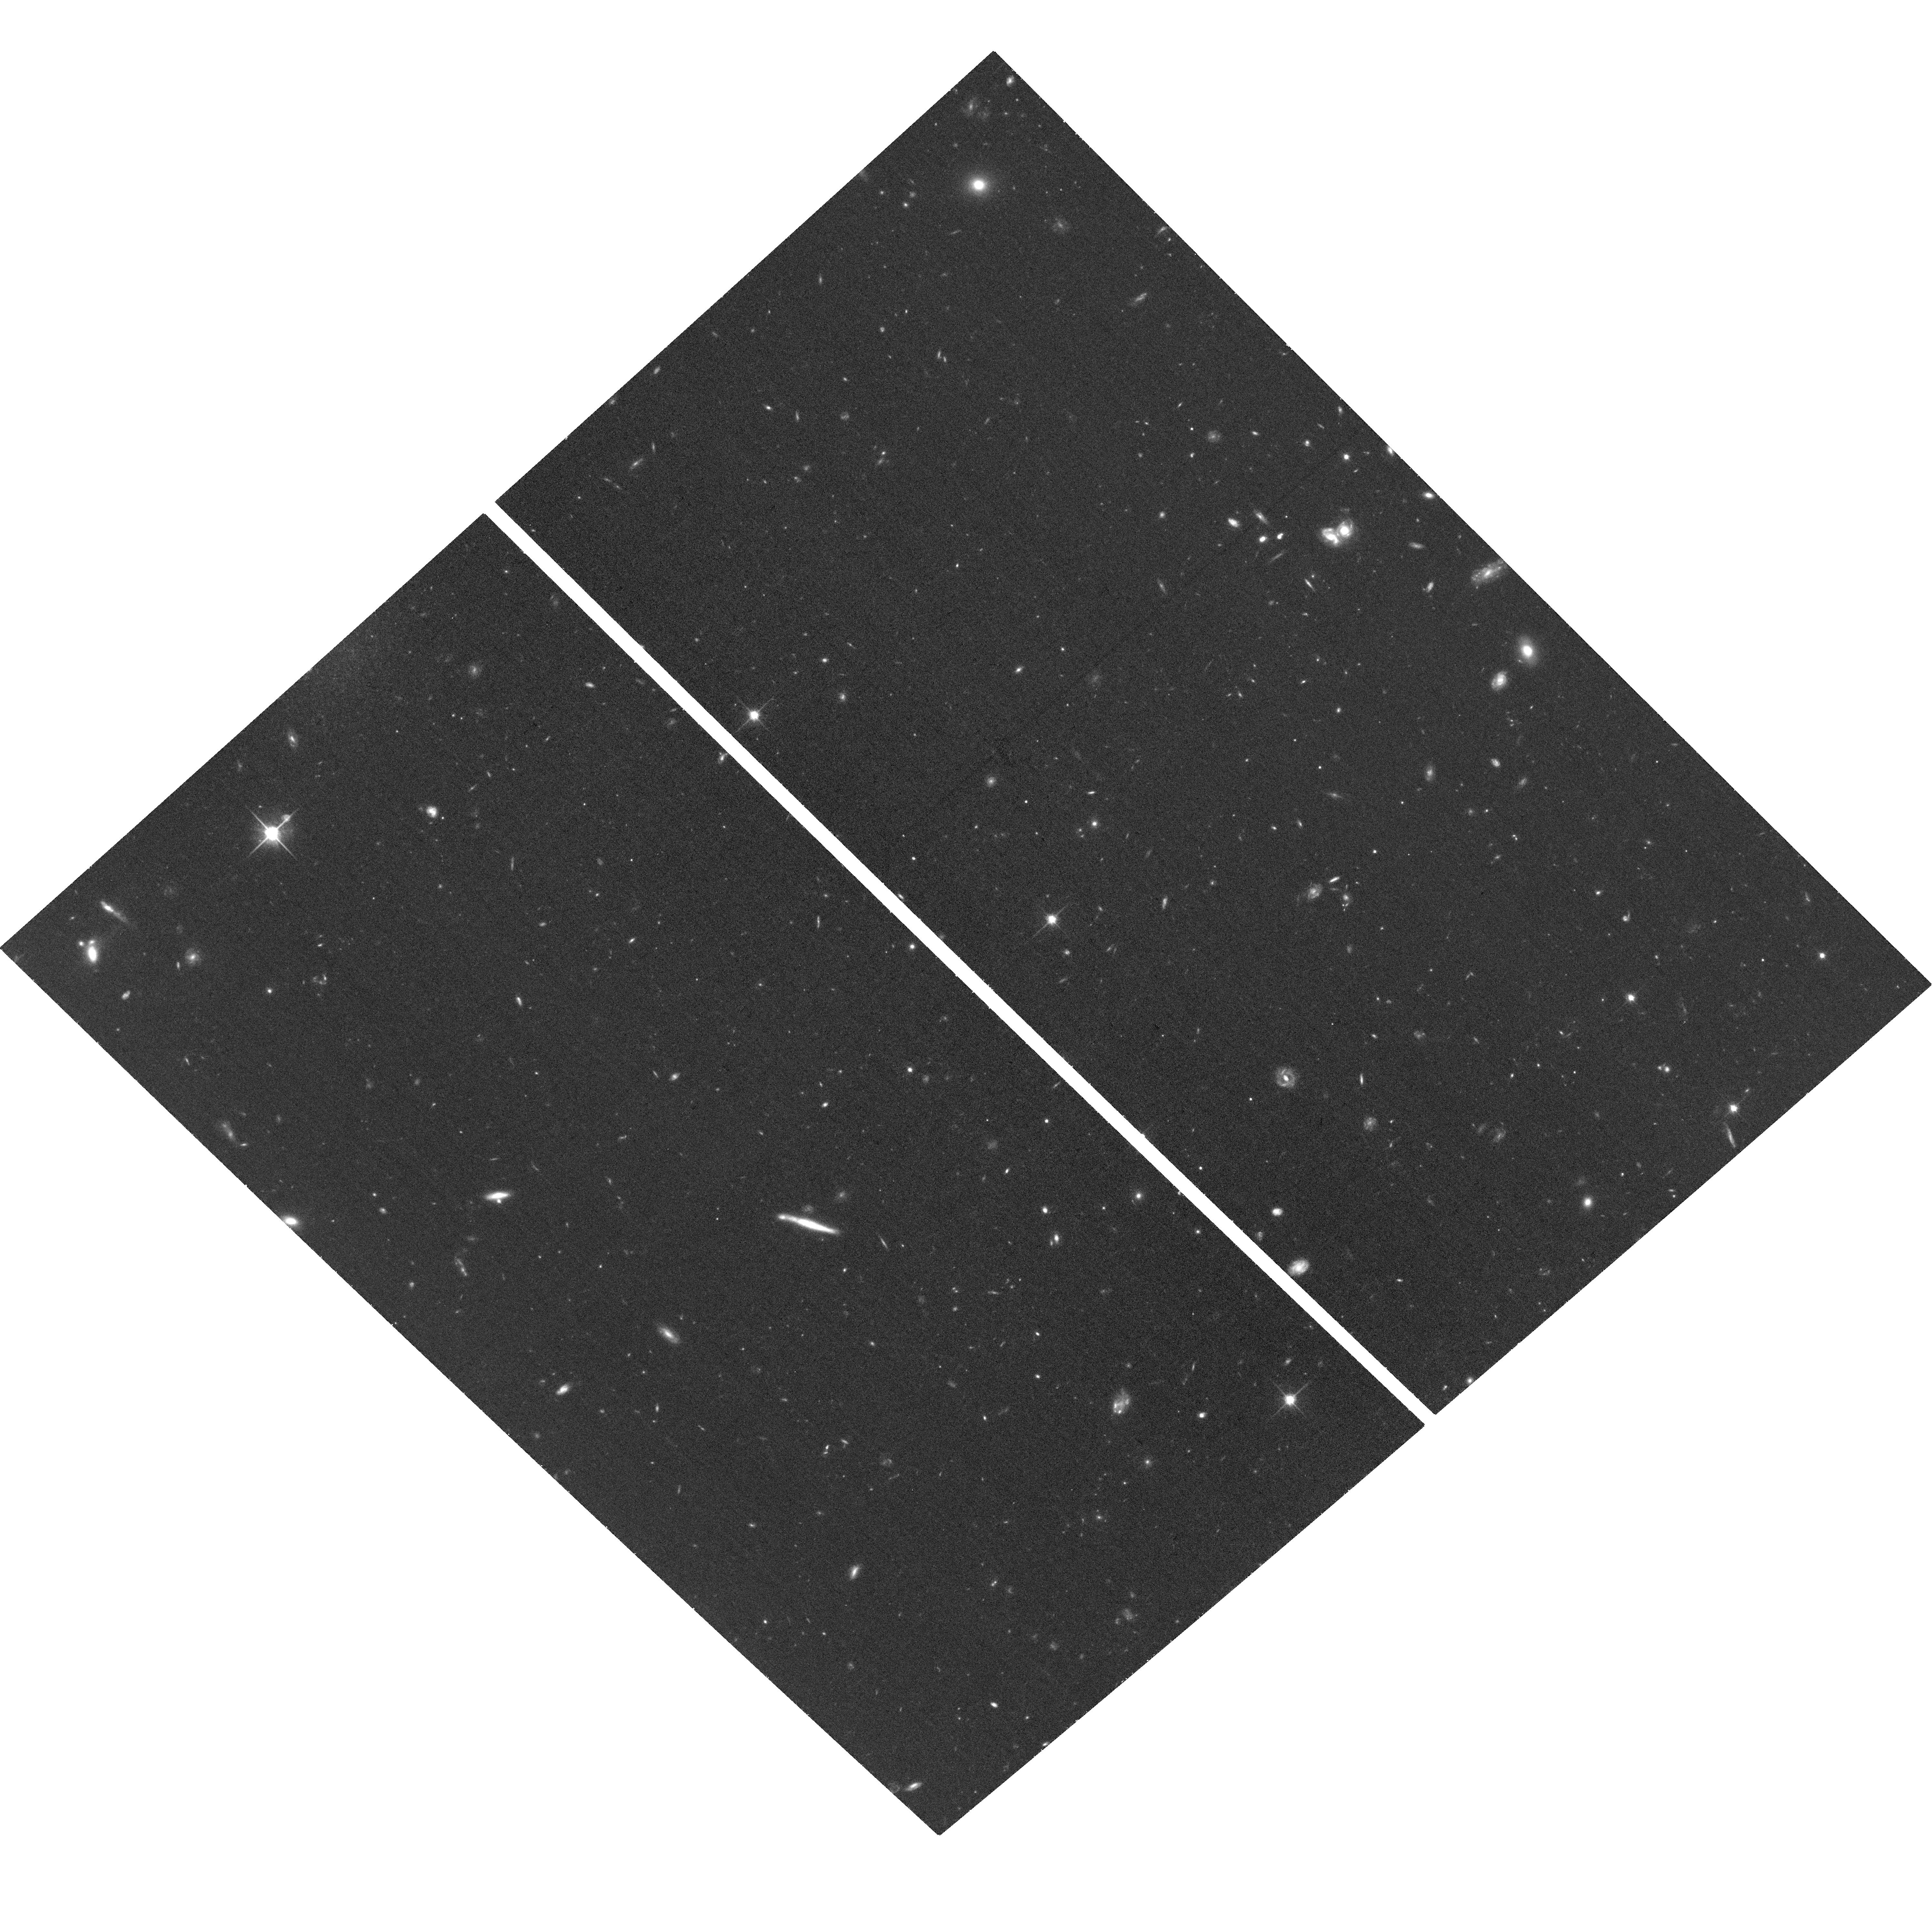
Target: W2M1242+0440. Instrument: ACS/WFC. Filter: F814W. Exposure: 36 min. Observation ID: hst_14706_13_acs_wfc_f814w_jd5k13

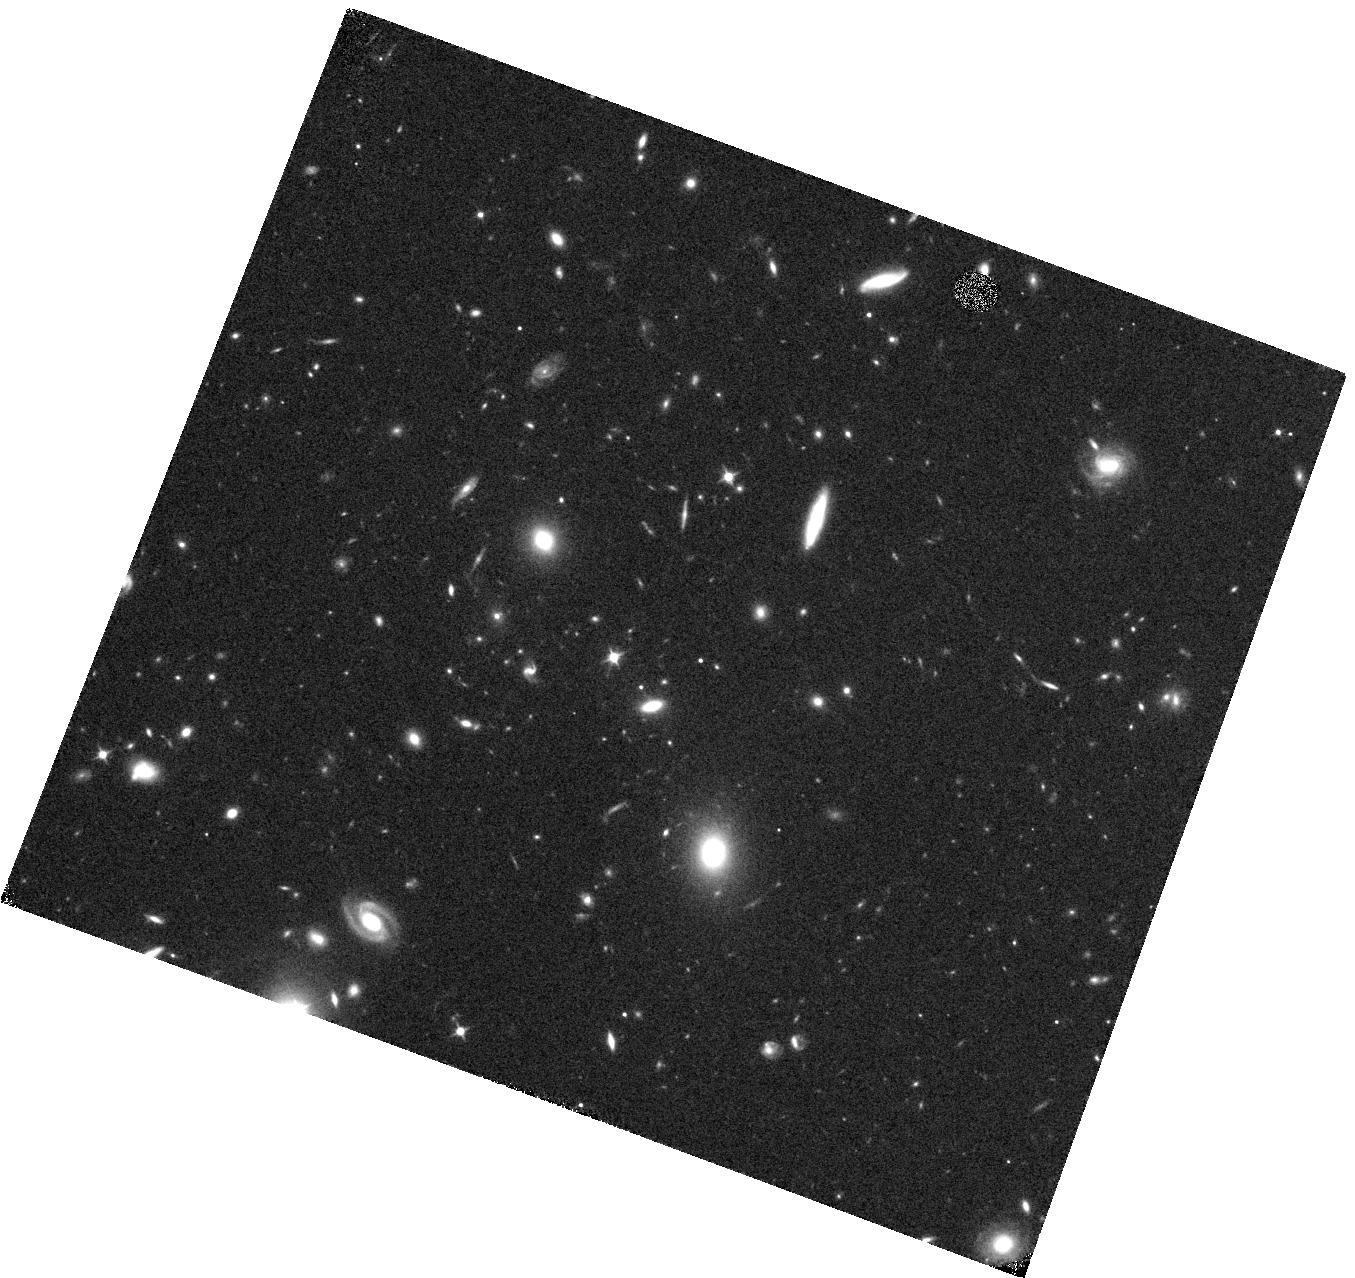
Target: W2M1252+0715. Instrument: WFC3/IR. Filter: F105W. Exposure: 15 min. Observation ID: hst_14706_07_wfc3_ir_f105w_id5k07

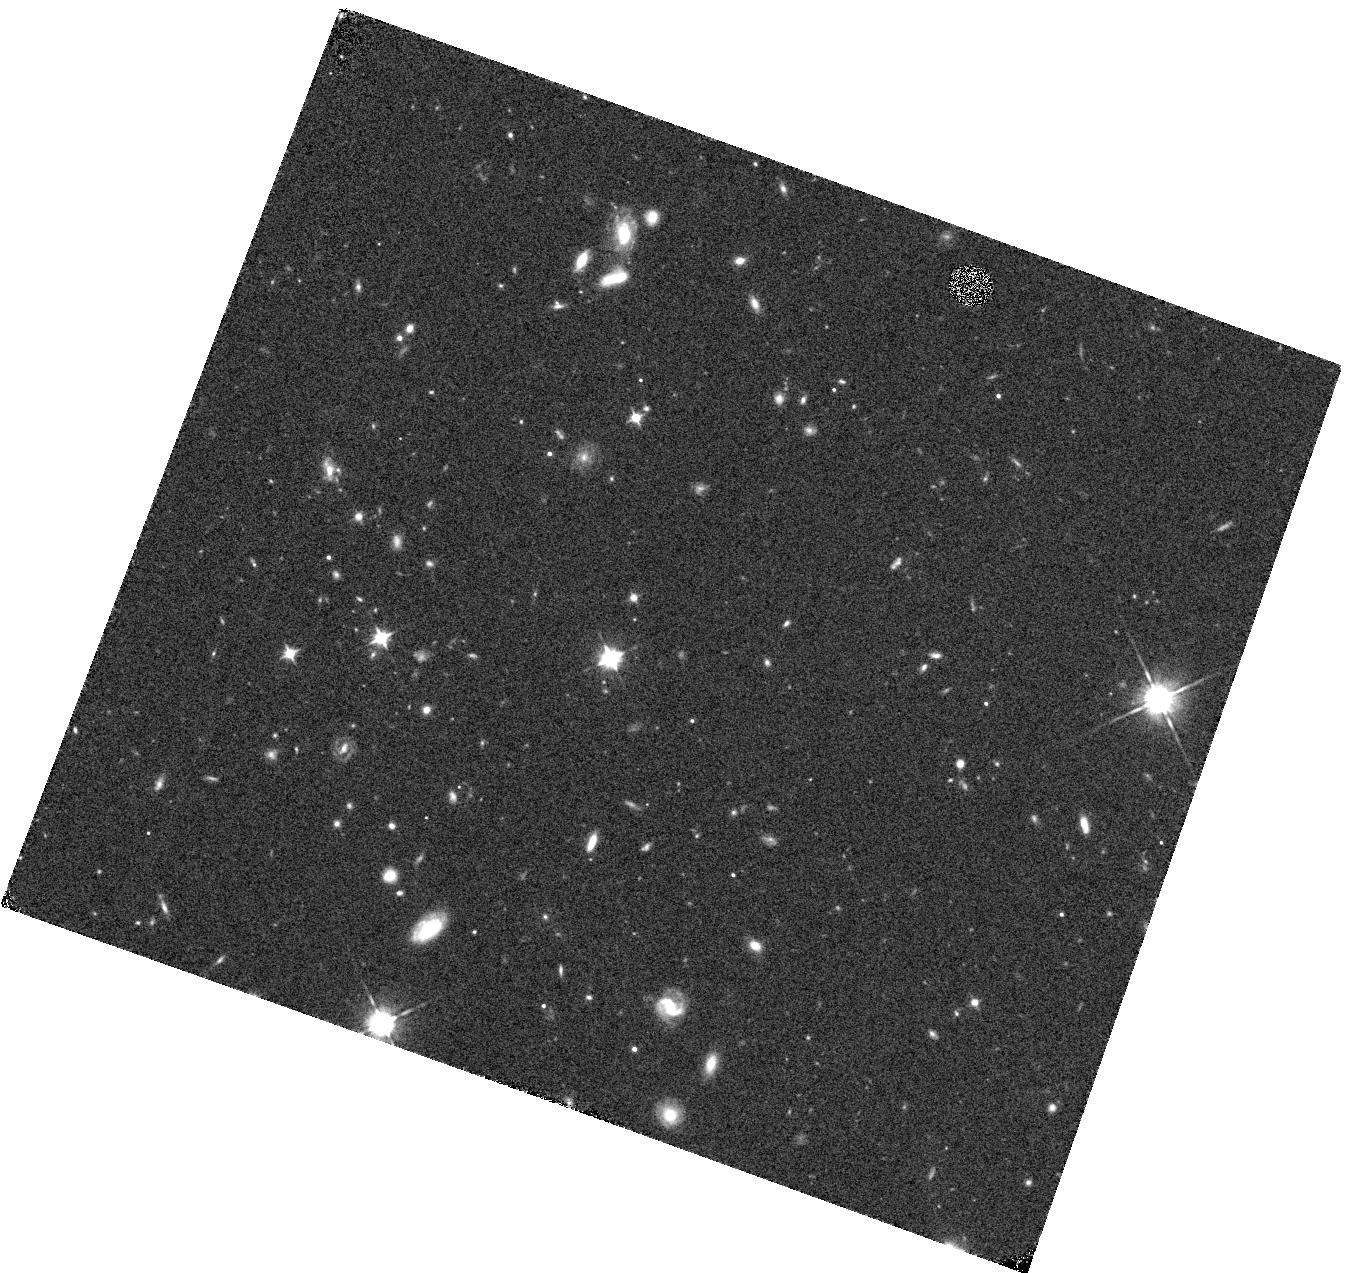
Target: W2M1220+1126. Instrument: WFC3/IR. Filter: F105W. Exposure: 13 min. Observation ID: hst_14706_09_wfc3_ir_f105w_id5k09

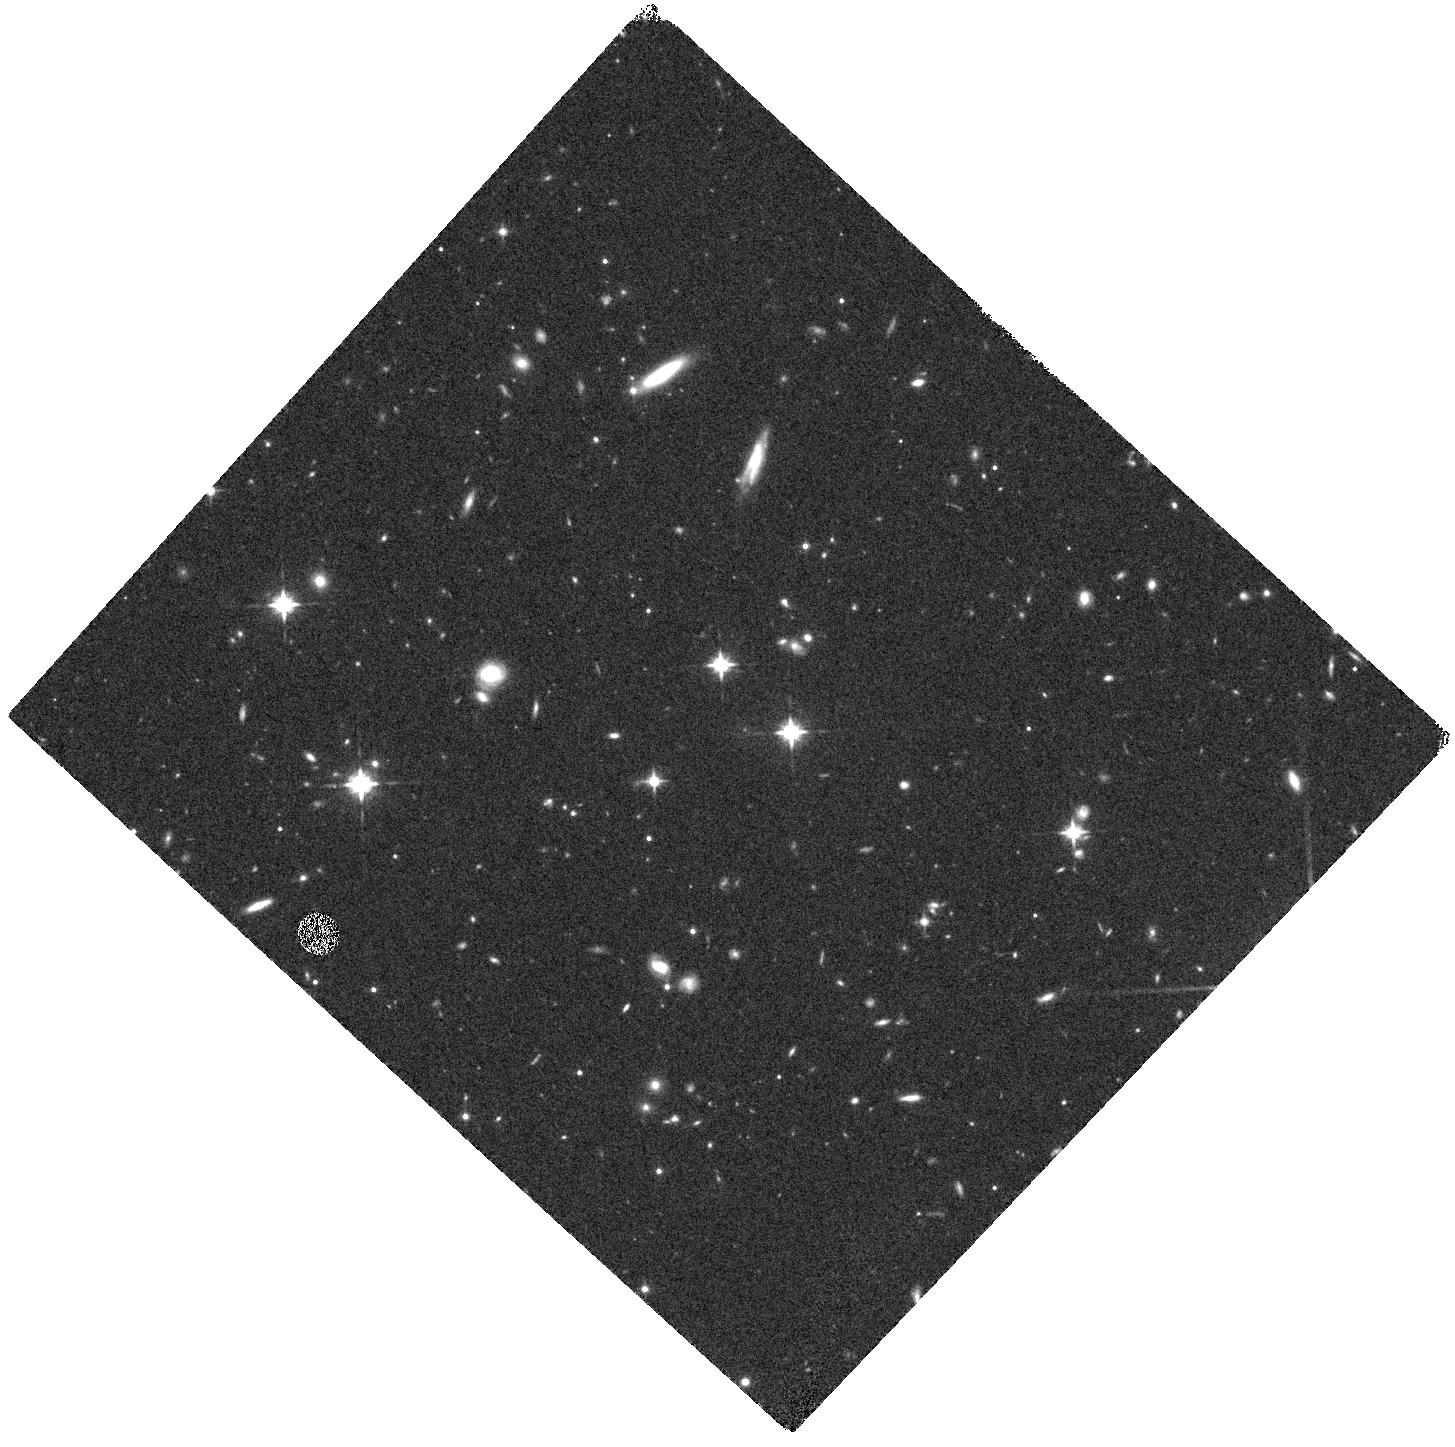
Target: W2M1542+1259. Instrument: WFC3/IR. Filter: F125W. Exposure: 15 min. Observation ID: hst_14706_01_wfc3_ir_f125w_id5k01

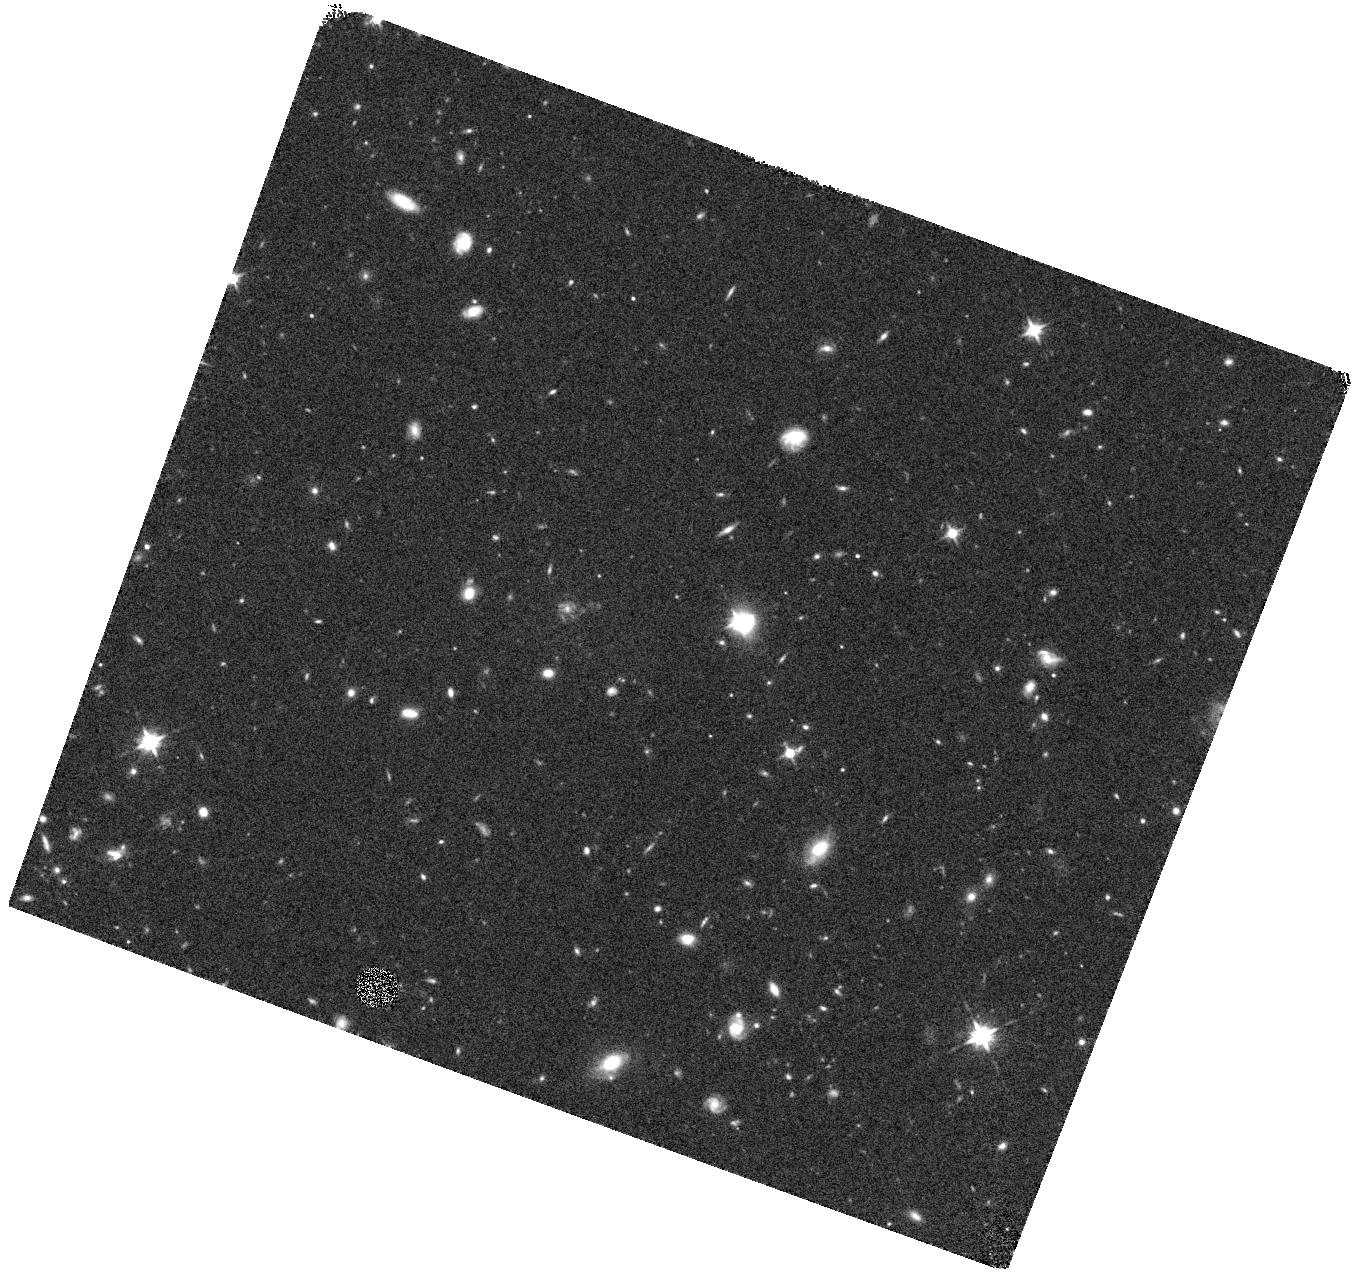
Target: W2M1042+1641. Instrument: WFC3/IR. Filter: F125W. Exposure: 15 min. Observation ID: hst_14706_04_wfc3_ir_f125w_id5k04

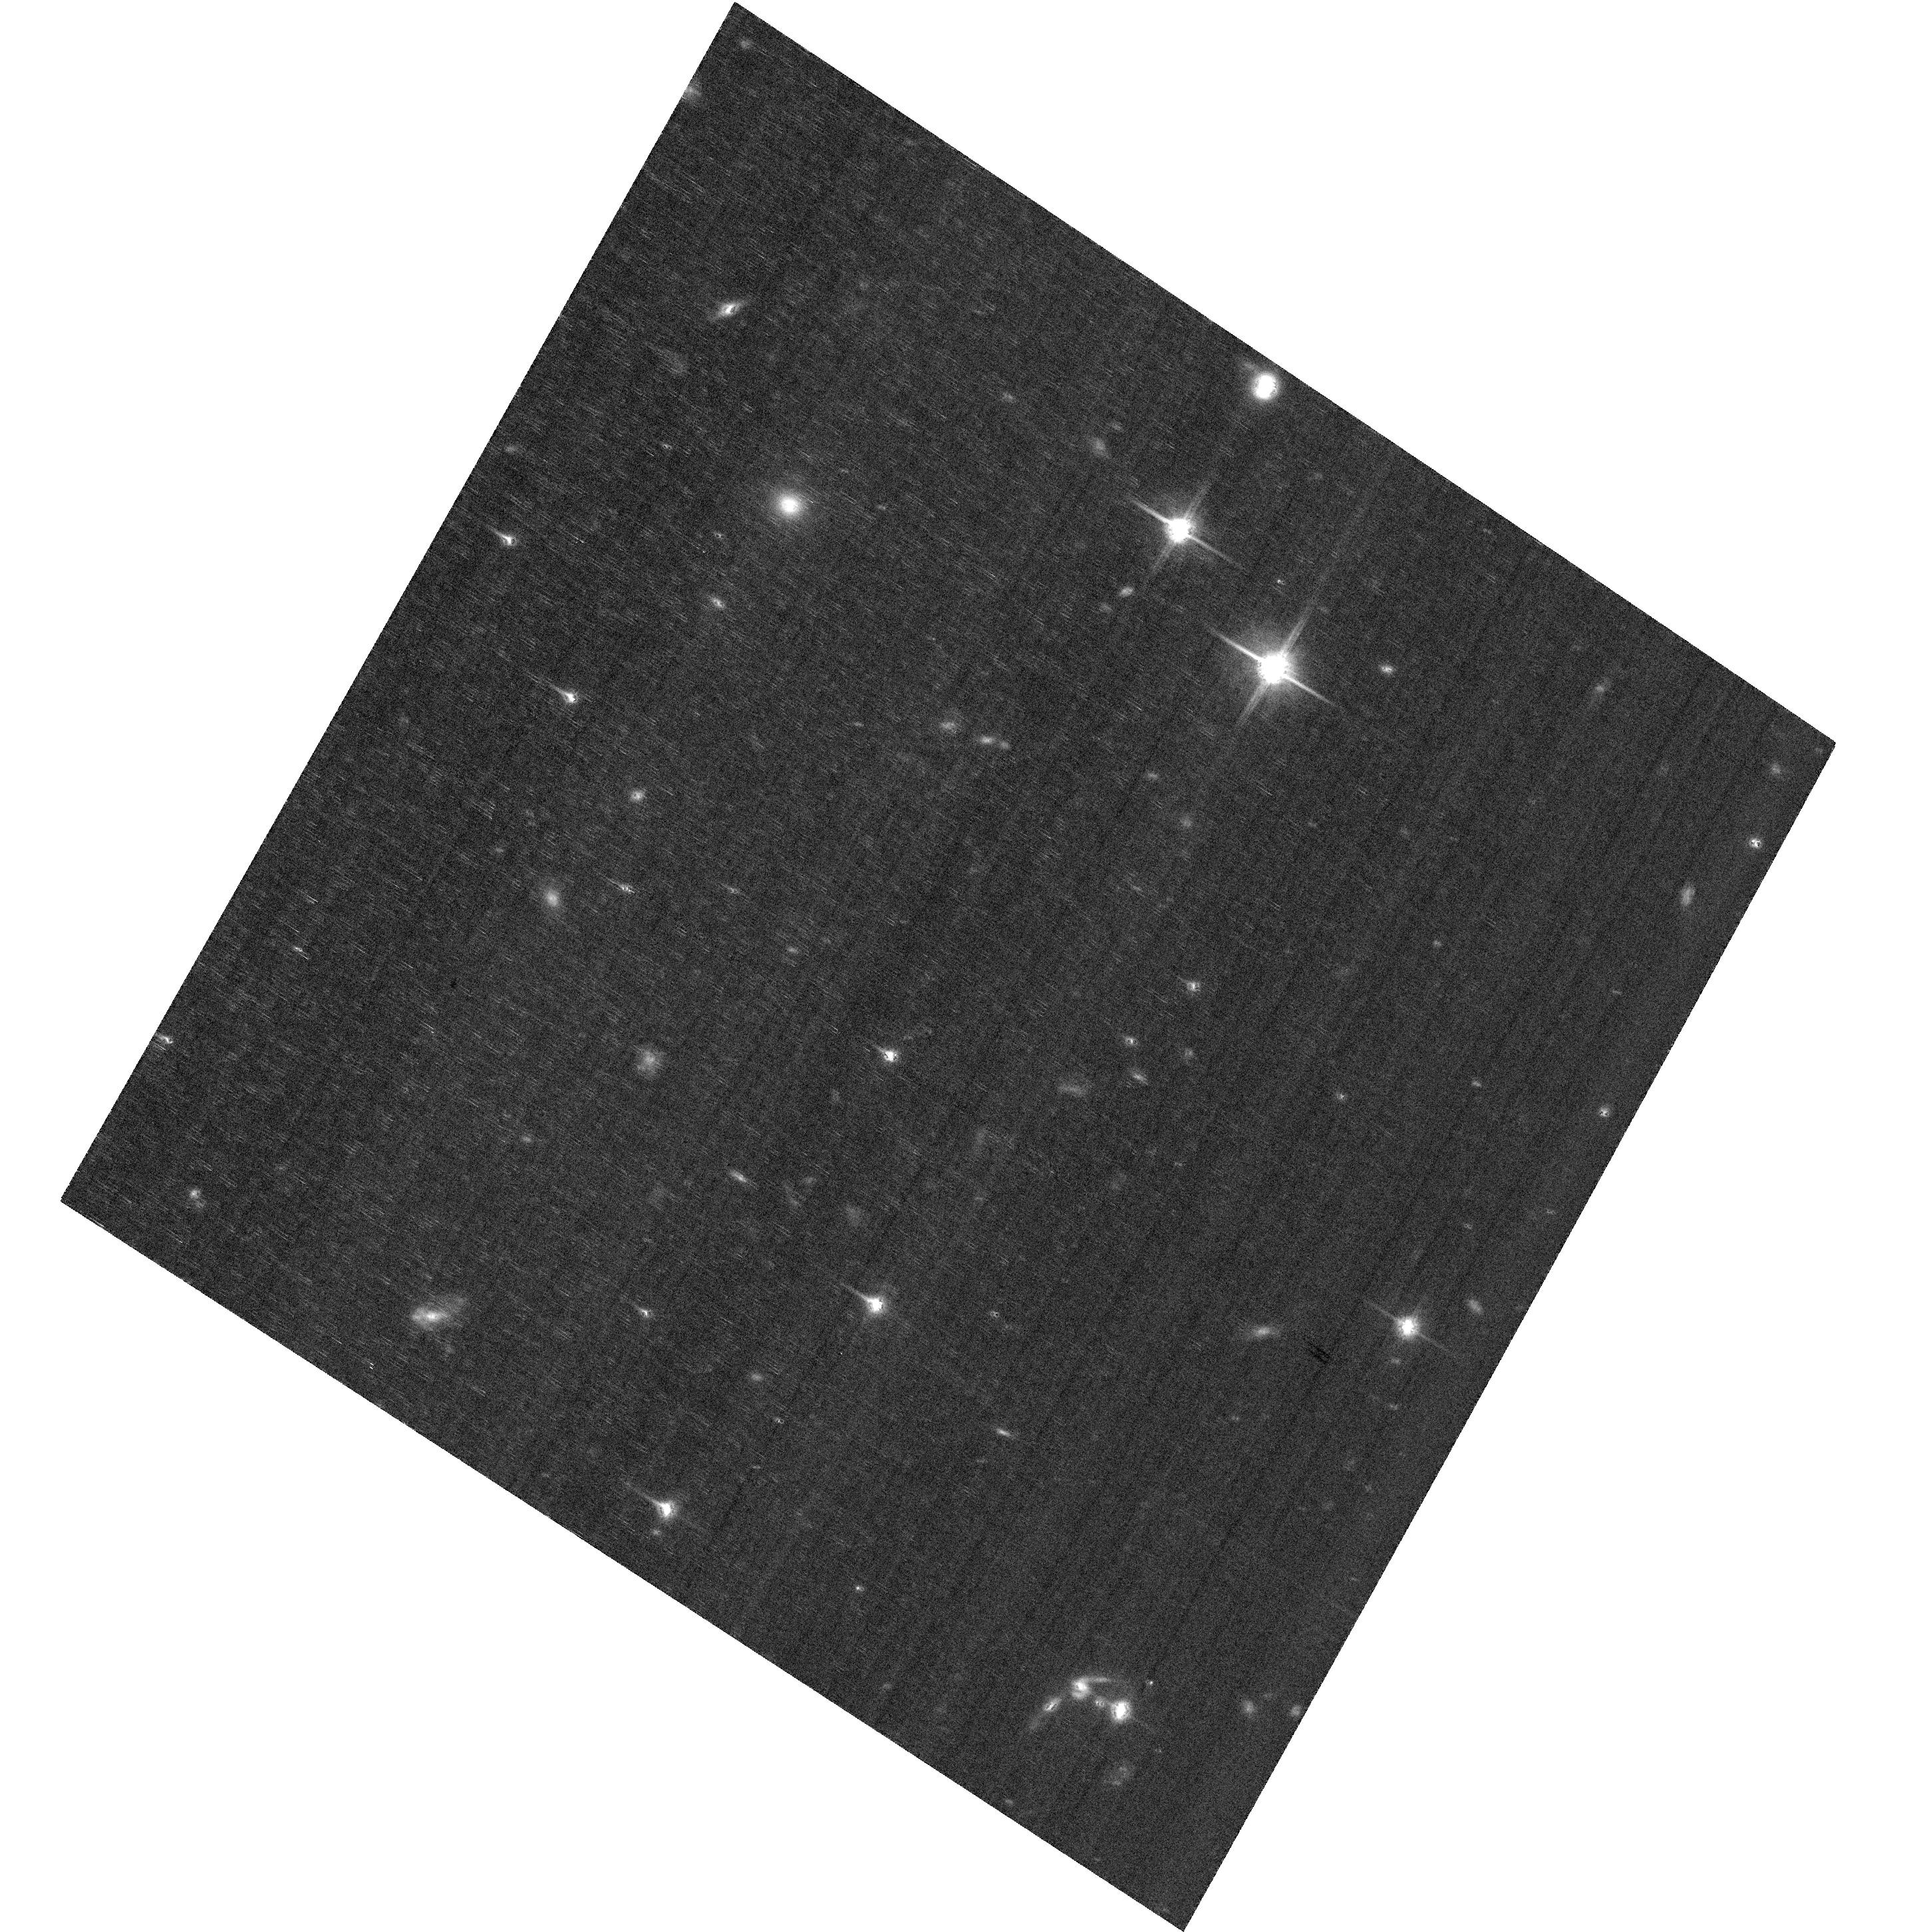
Target: W2M2152-0051. Instrument: ACS/WFC. Filter: F814W. Exposure: 27 min. Observation ID: hst_14706_16_acs_wfc_f814w_jd5k16

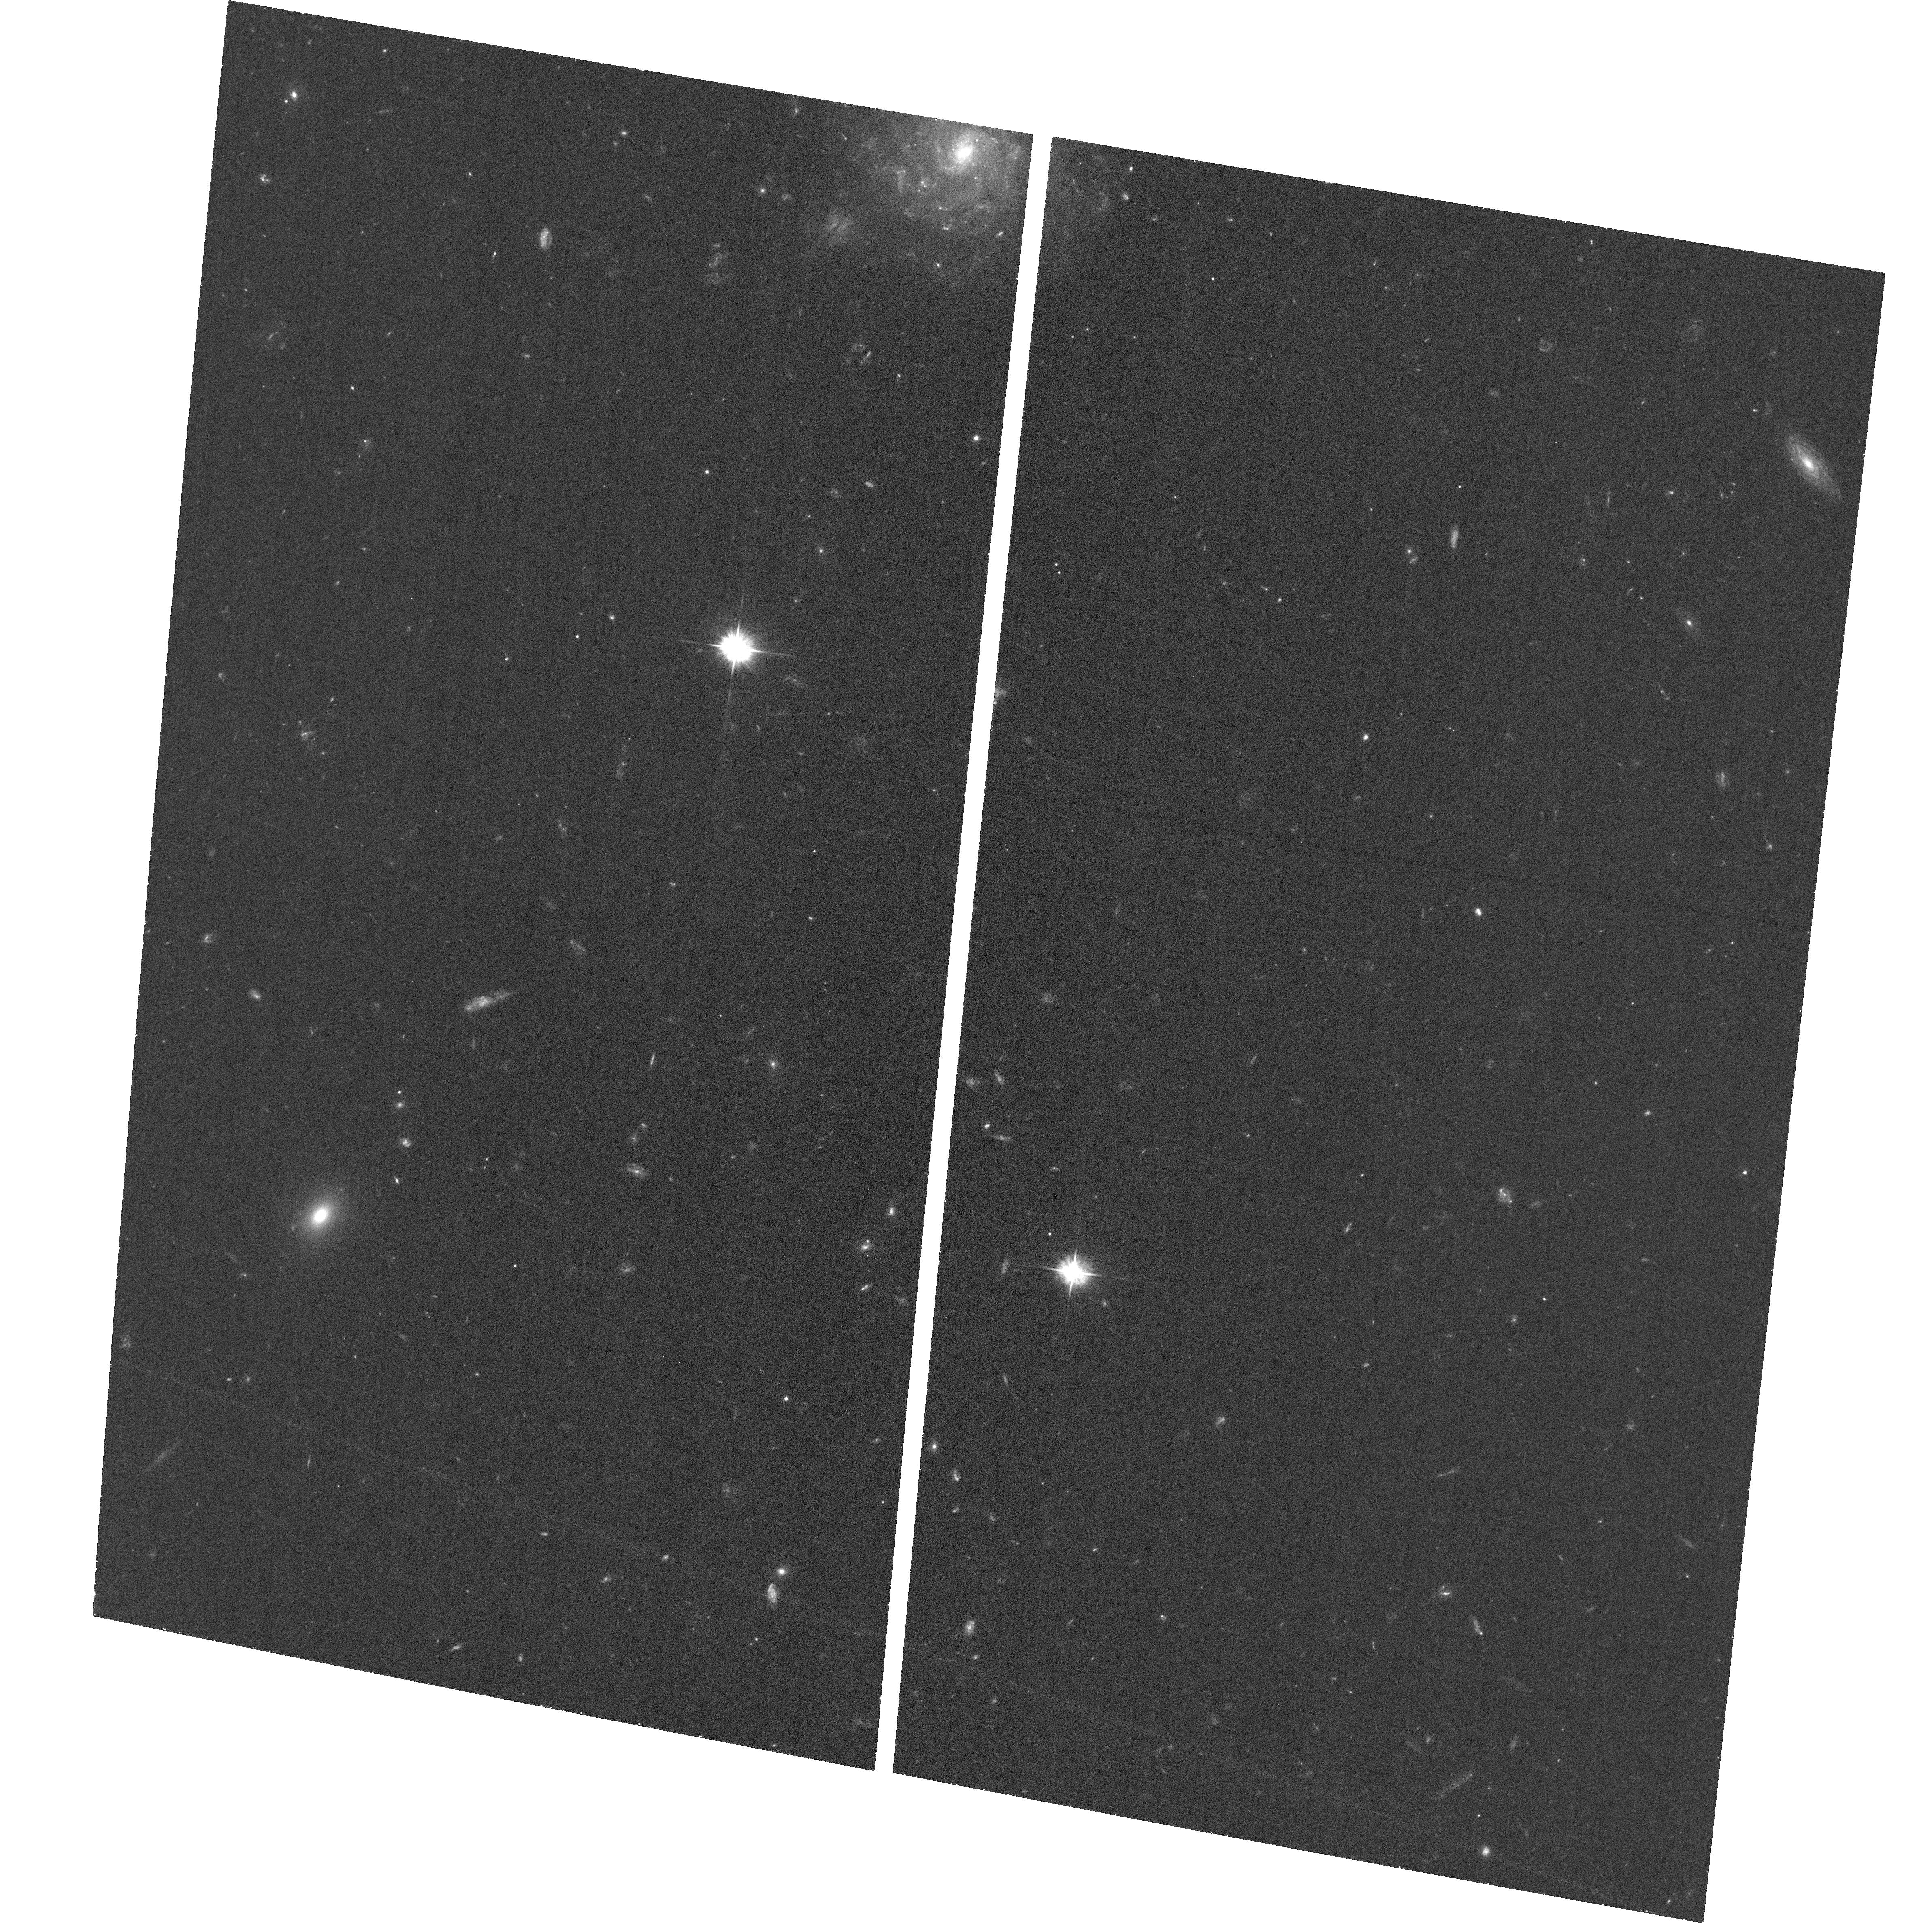
Target: W2M0043+0052. Instrument: ACS/WFC. Filter: F475W. Exposure: 33 min. Observation ID: hst_14706_11_acs_wfc_f475w_jd5k11

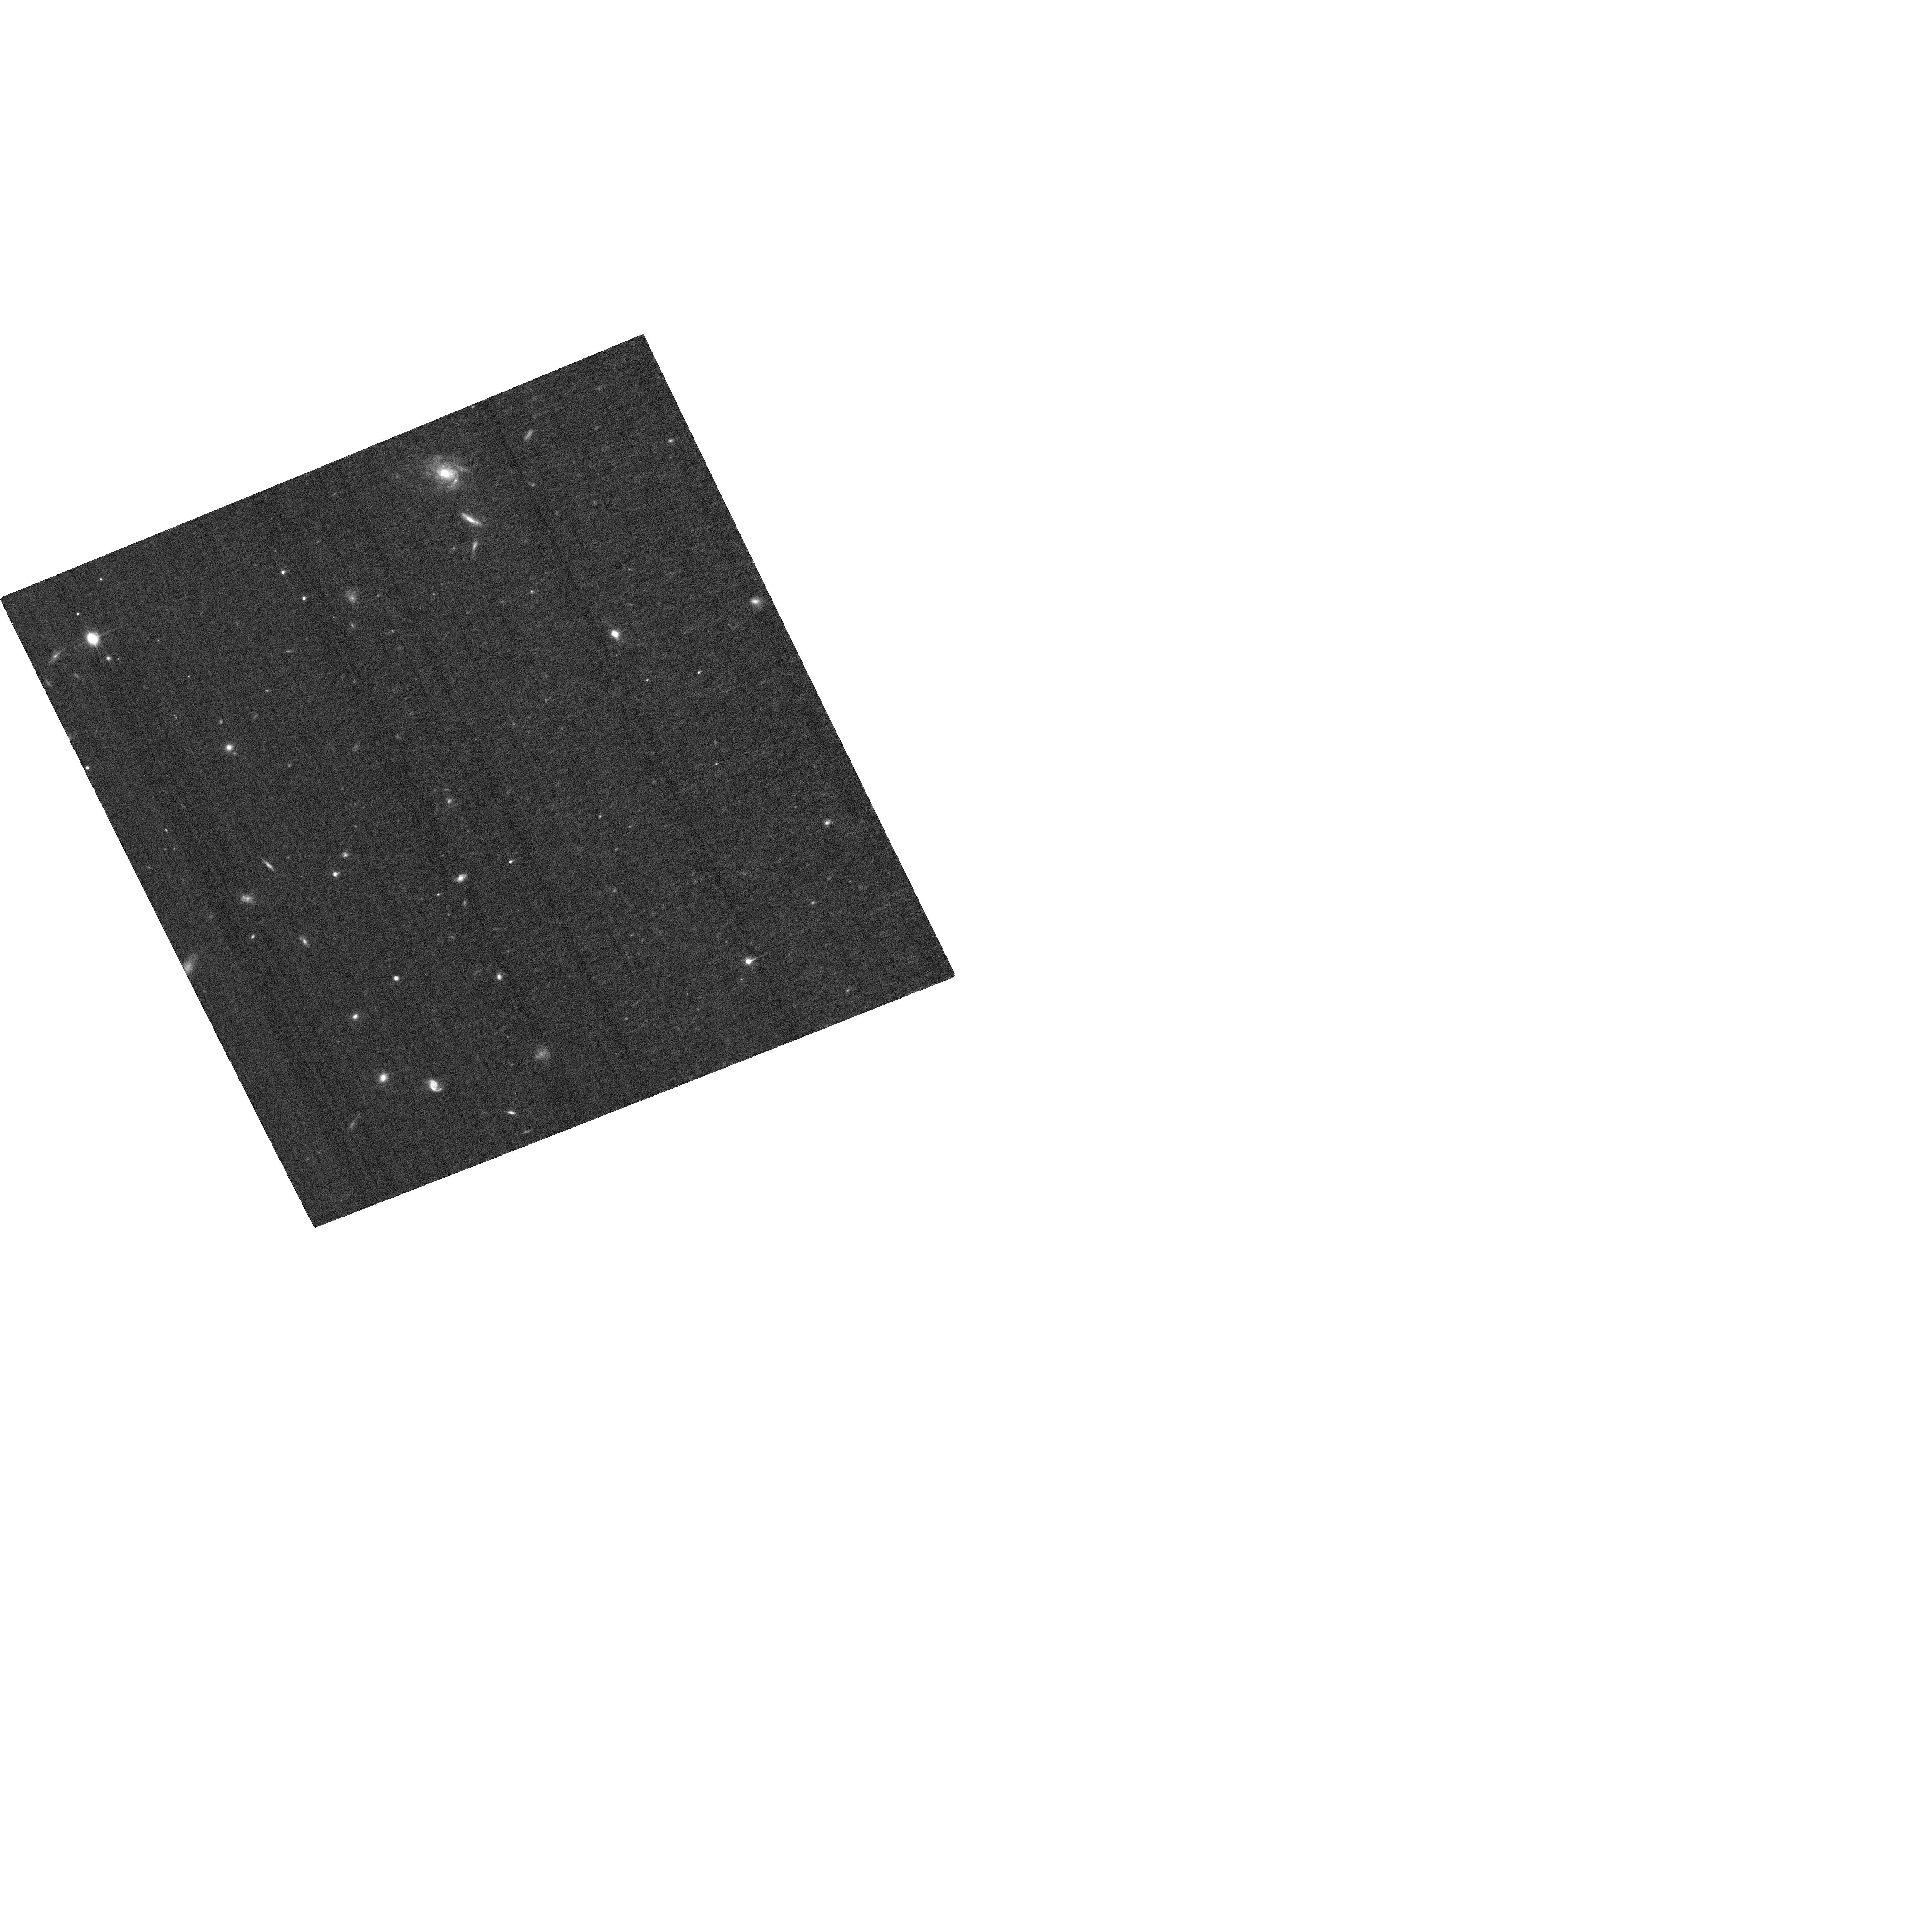
Target: W2M1106+0221. Instrument: ACS/WFC. Filter: F814W. Exposure: 29 min. Observation ID: hst_14706_15_acs_wfc_f814w_jd5k15

Testing the Triggering Mechanism for Luminous, Radio-Quiet Red Quasars in the Clearing Phase: A Comparison to Radio-Loud Red Quasars (PI: Glikman, Eilat)

We propose to conduct a controlled study of the relationship between radio emission and host galaxy morphology for a new sample of radio-quiet dust-reddened quasars selected by their infrared colors in WISE and 2MASS (W2M). These sources are the radio-quiet analogs to the FIRST-2MASS (F2M) red quasars, which we found to be predominantly driven by major mergers. F2M red quasars are accreting at very high rates and exhibit broad absorption lines associated with outflows and feedback. Their properties are consistent with buried quasars expelling their dusty shrouds in an an evolutionary phase predicted by merger-driven co-evolution models. The quasars in both samples are the most intrinsically luminous objects in the Universe -- the regime where we expect mergers to dominate. However, recent lines of evidence suggest that radio emission may be linked to AGN reddening and merging hosts. We will use WFC3/IR and ACS to image the host galaxies of W2M quasars in the two redshift regimes that our previous studies probed, z~0.7 and z~2, testing the merger-driven quasar paradigm across the full radio range with a minimum of selection effects or other biases that plague many studies comparing different samples. The images proposed here will sample the host galaxies in rest-frame visible and UV light to look for merger signatures. Evidence for mergers in these quasar hosts would support a picture in which luminous quasars and galaxies co-evolve through major-mergers, independent of their radio properties. The absence of mergers in our data would link radio emission to mergers and require an alternate explanation for the extreme properties of these radio-quiet sources.